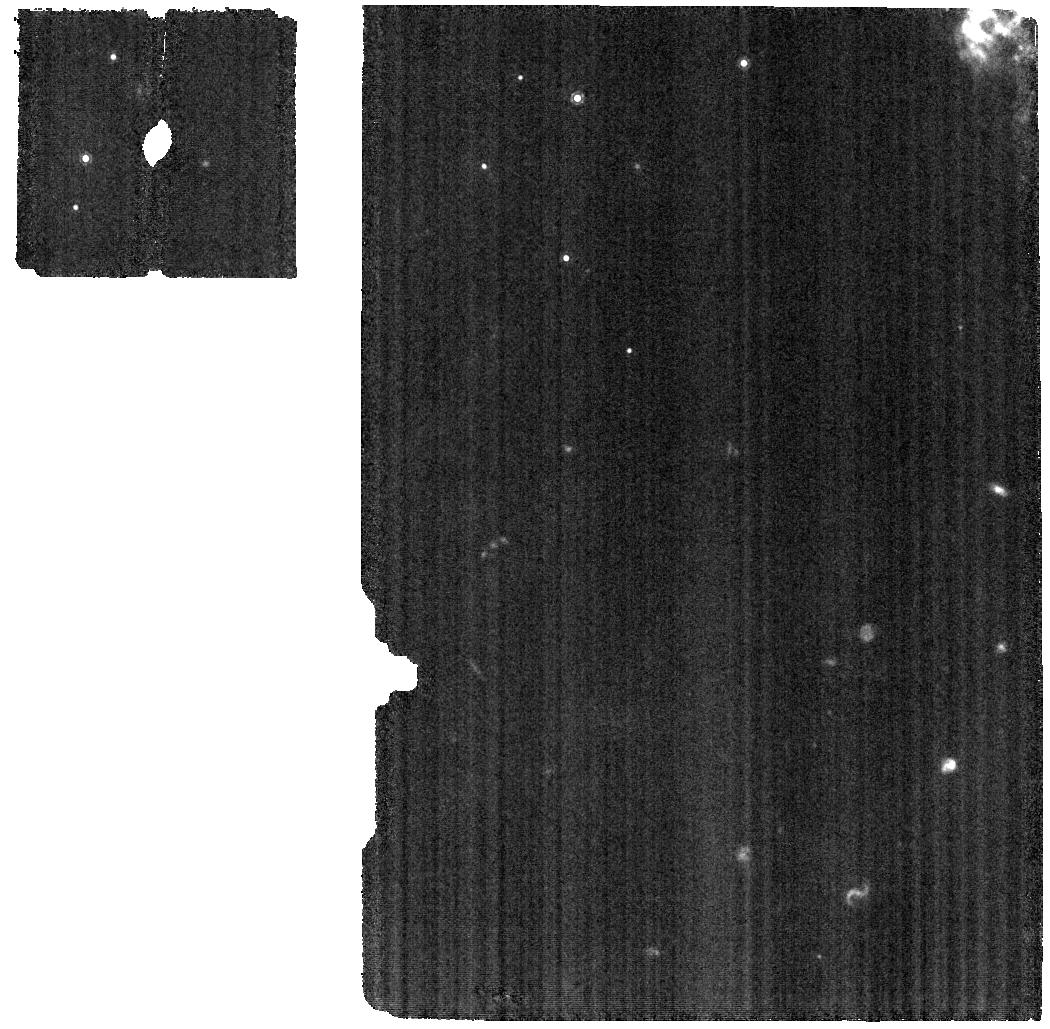
Target: 2022XKQ. Instrument: MIRI. Filter: F1130W. Exposure: 57 min. Observation ID: jw02114-o001_t004_miri_f1130w

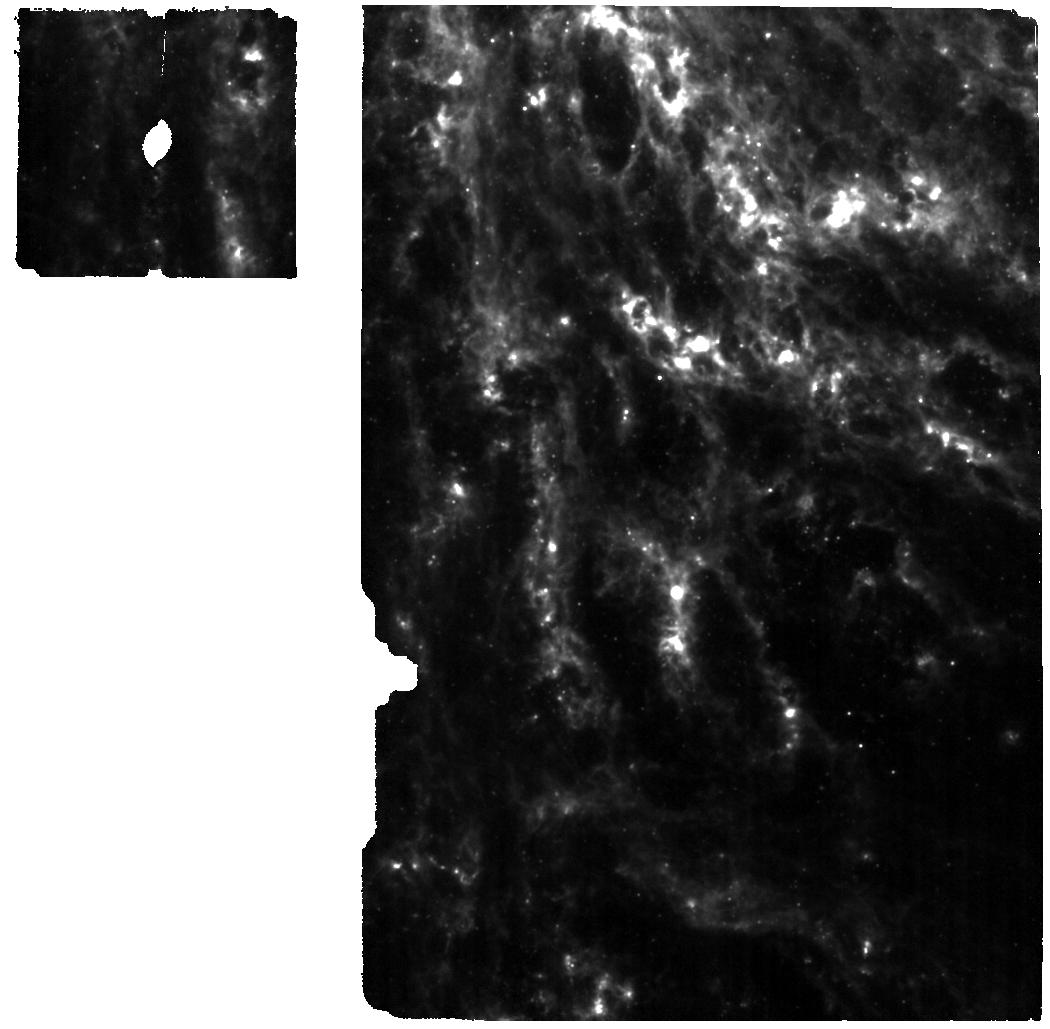
Target: 2021AEFX. Instrument: MIRI. Filter: F770W. Exposure: 2.8 h. Observation ID: jw02114-o004_t003_miri_f770w

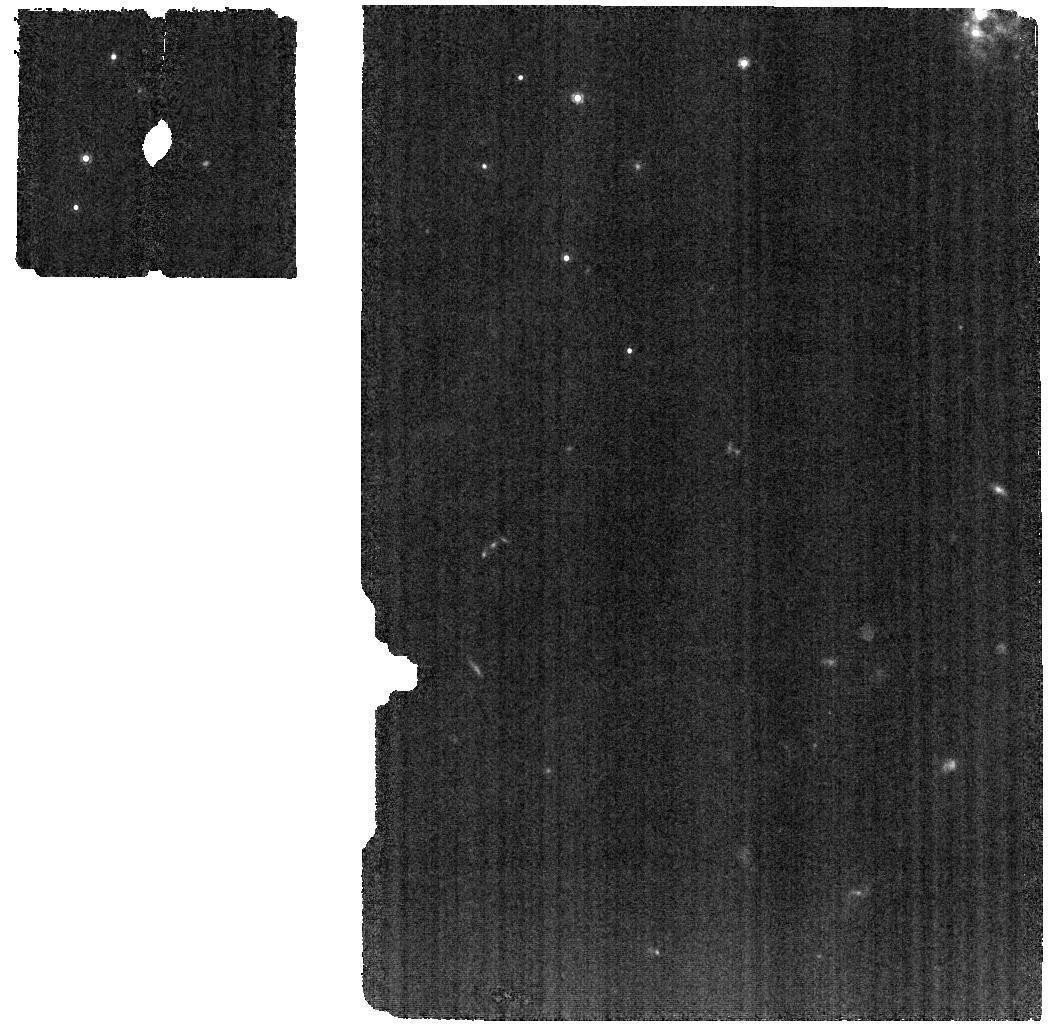
Target: 2022XKQ. Instrument: MIRI. Filter: F1000W. Exposure: 57 min. Observation ID: jw02114-o001_t004_miri_f1000w

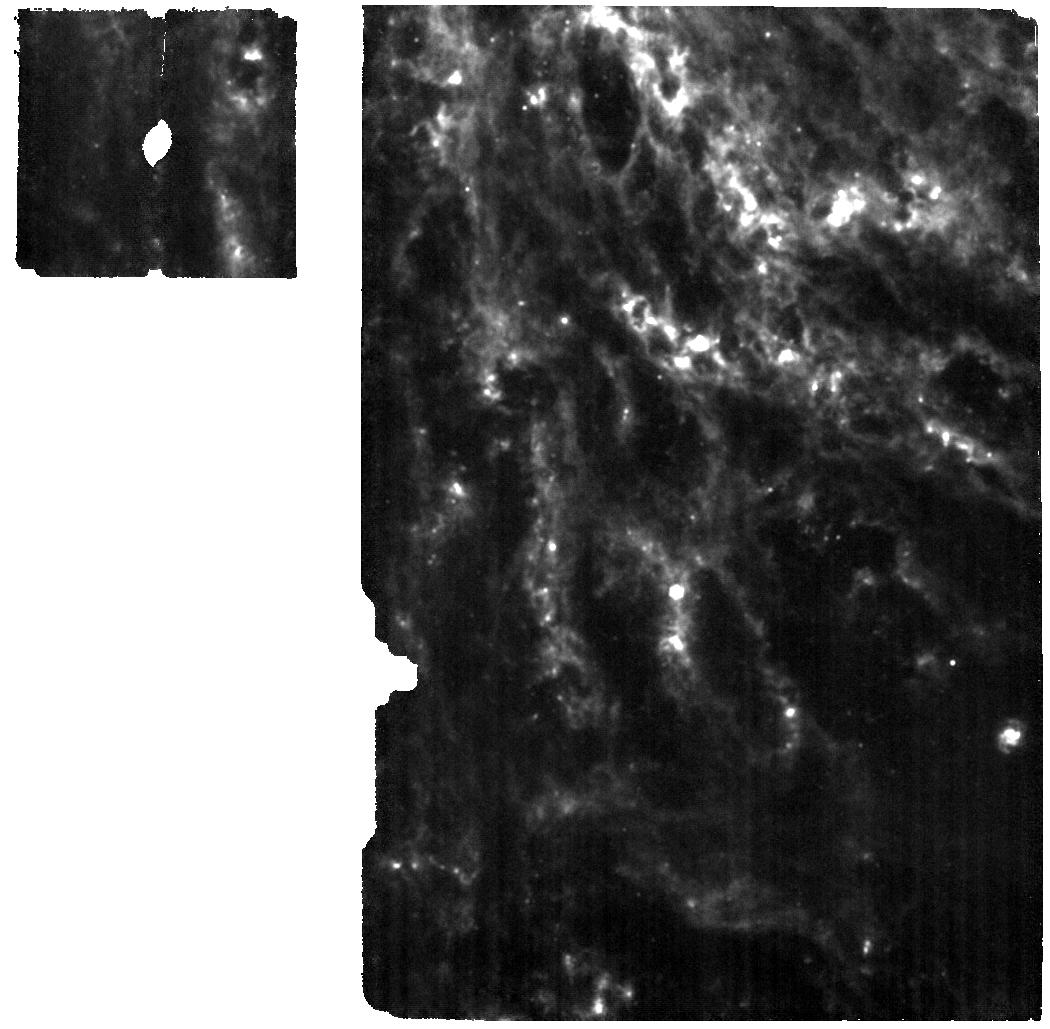
Target: 2021AEFX. Instrument: MIRI. Filter: F1130W. Exposure: 2.9 h. Observation ID: jw02114-o004_t003_miri_f1130w

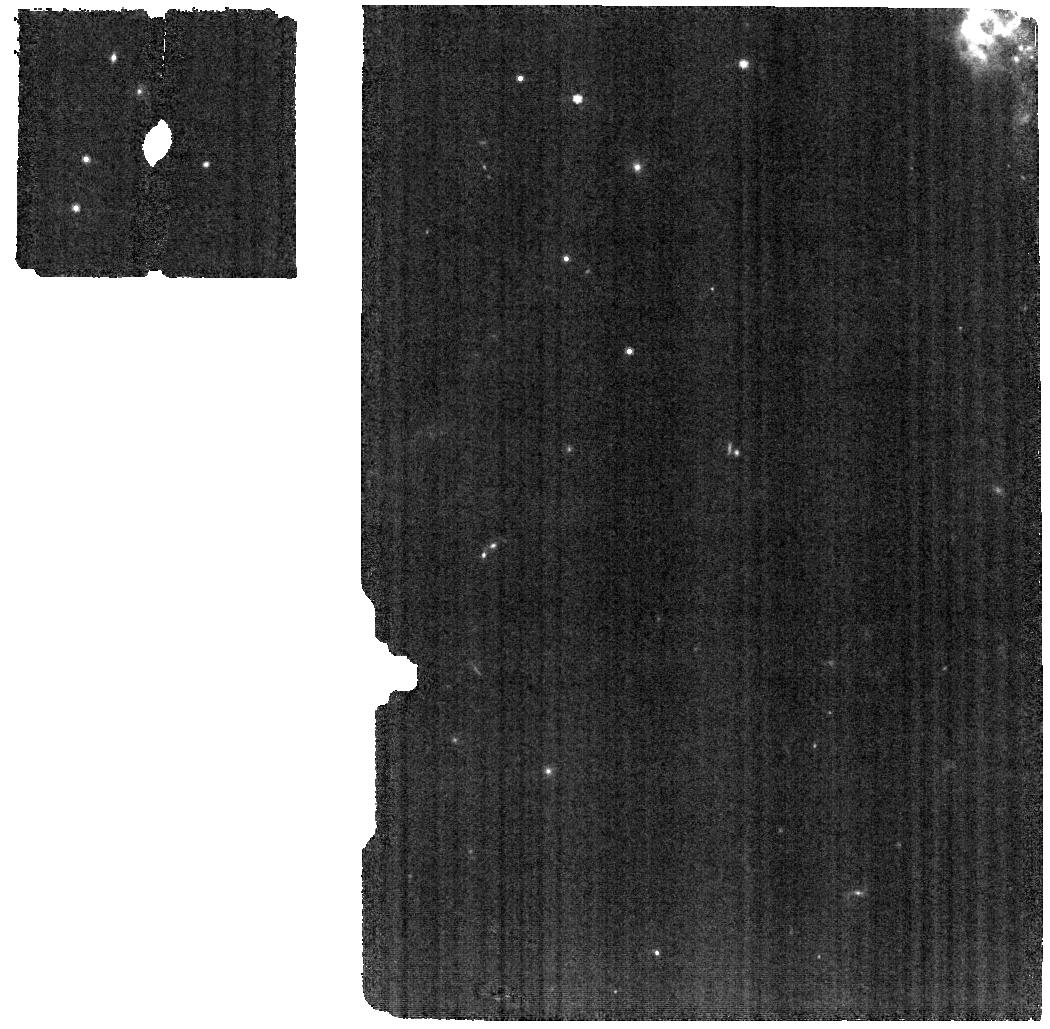
Target: 2022XKQ. Instrument: MIRI. Filter: F770W. Exposure: 57 min. Observation ID: jw02114-o001_t004_miri_f770w

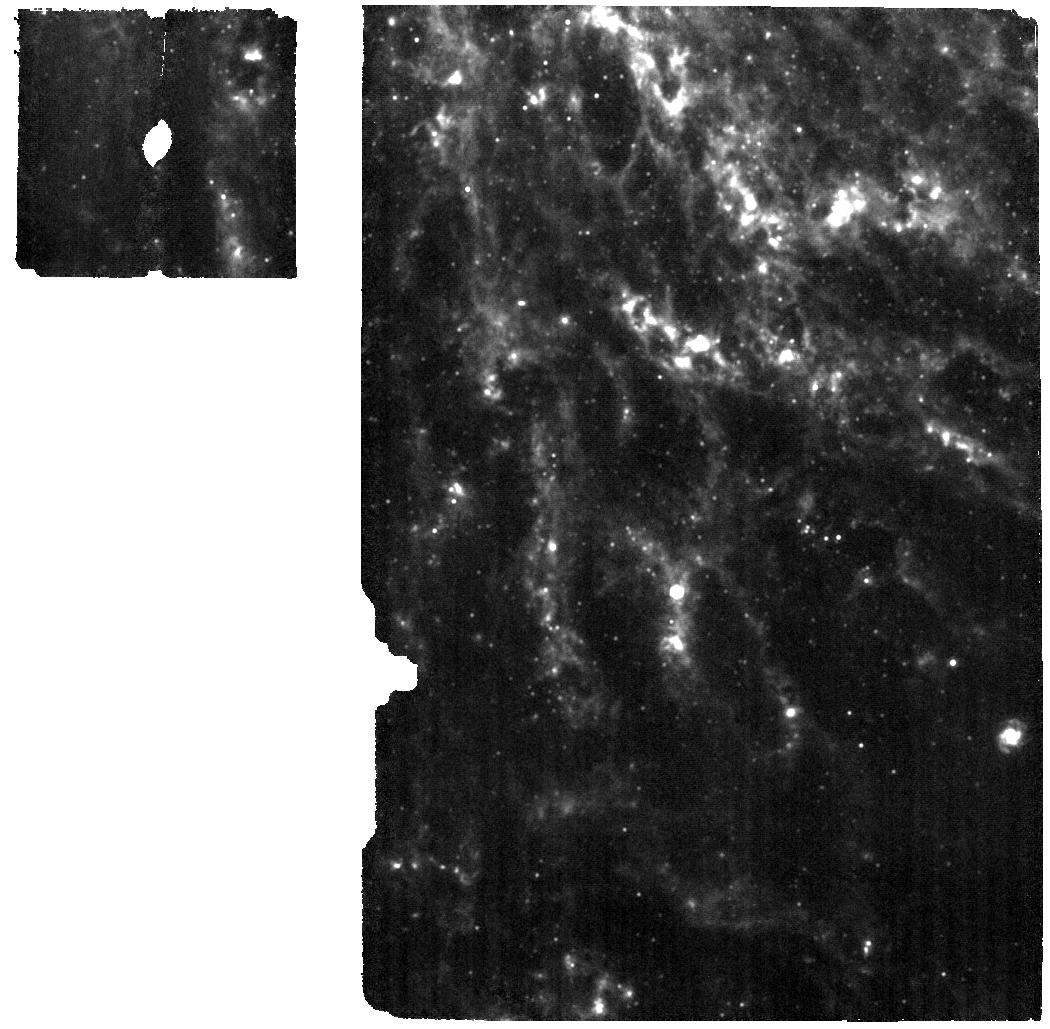
Target: 2021AEFX. Instrument: MIRI. Filter: F1000W. Exposure: 2.8 h. Observation ID: jw02114-o004_t003_miri_f1000w

MIR Spectroscopy of Type Ia Supernovae: The Key to Unlocking their Explosions and Element Production (PI: Ashall, Chris)

Type Ia Supernovae (SNe Ia) are the thermonuclear explosions of white dwarf stars, which originate from binary star systems and synthesize roughly half of the iron-group elements in the universe. The nature of the progenitors and the explosion mechanism is an open question. Understanding SNe Ia is foundational for: the late stages of stellar evolution, the origins of the elements, and controlling systematic errors related to the use of SNe Ia as cosmological rulers. Observational estimates of the nuclear burning products in SNe Ia probe the progenitor and explosion. JWST provides an entirely new window of opportunity as there are spectral lines with unique information in the MIR. We request 21.1 hours of time to obtain 3 Medium resolution MIRI spectra 100--500d past maximum light for the nearest SNe Ia discovered in 2021-2022. The progenitor and explosion mechanism will be constrained using spectra acquired in three physical regimes: 1) 100-200d which measures radioactive Co and the intermediate mass elements, 2) 200-300d where hard gamma-rays, non-local effects, and the appearance of forbidden lines of neutron rich elements probe the progenitor density, 3) 400-500d where positrons deposit energy locally revealing the radioactive cobalt distribution. One of goals of JWST is to reveal the origin of heavy elements and how they feedback into the universe. The sensitivity and resolution of MIRI produce resolved line profiles, probing the element distribution. MIRI spectra will also show many isolated forbidden lines of isotopes with known wavelengths. The atomic physics learned will provide insight into many transients to come.